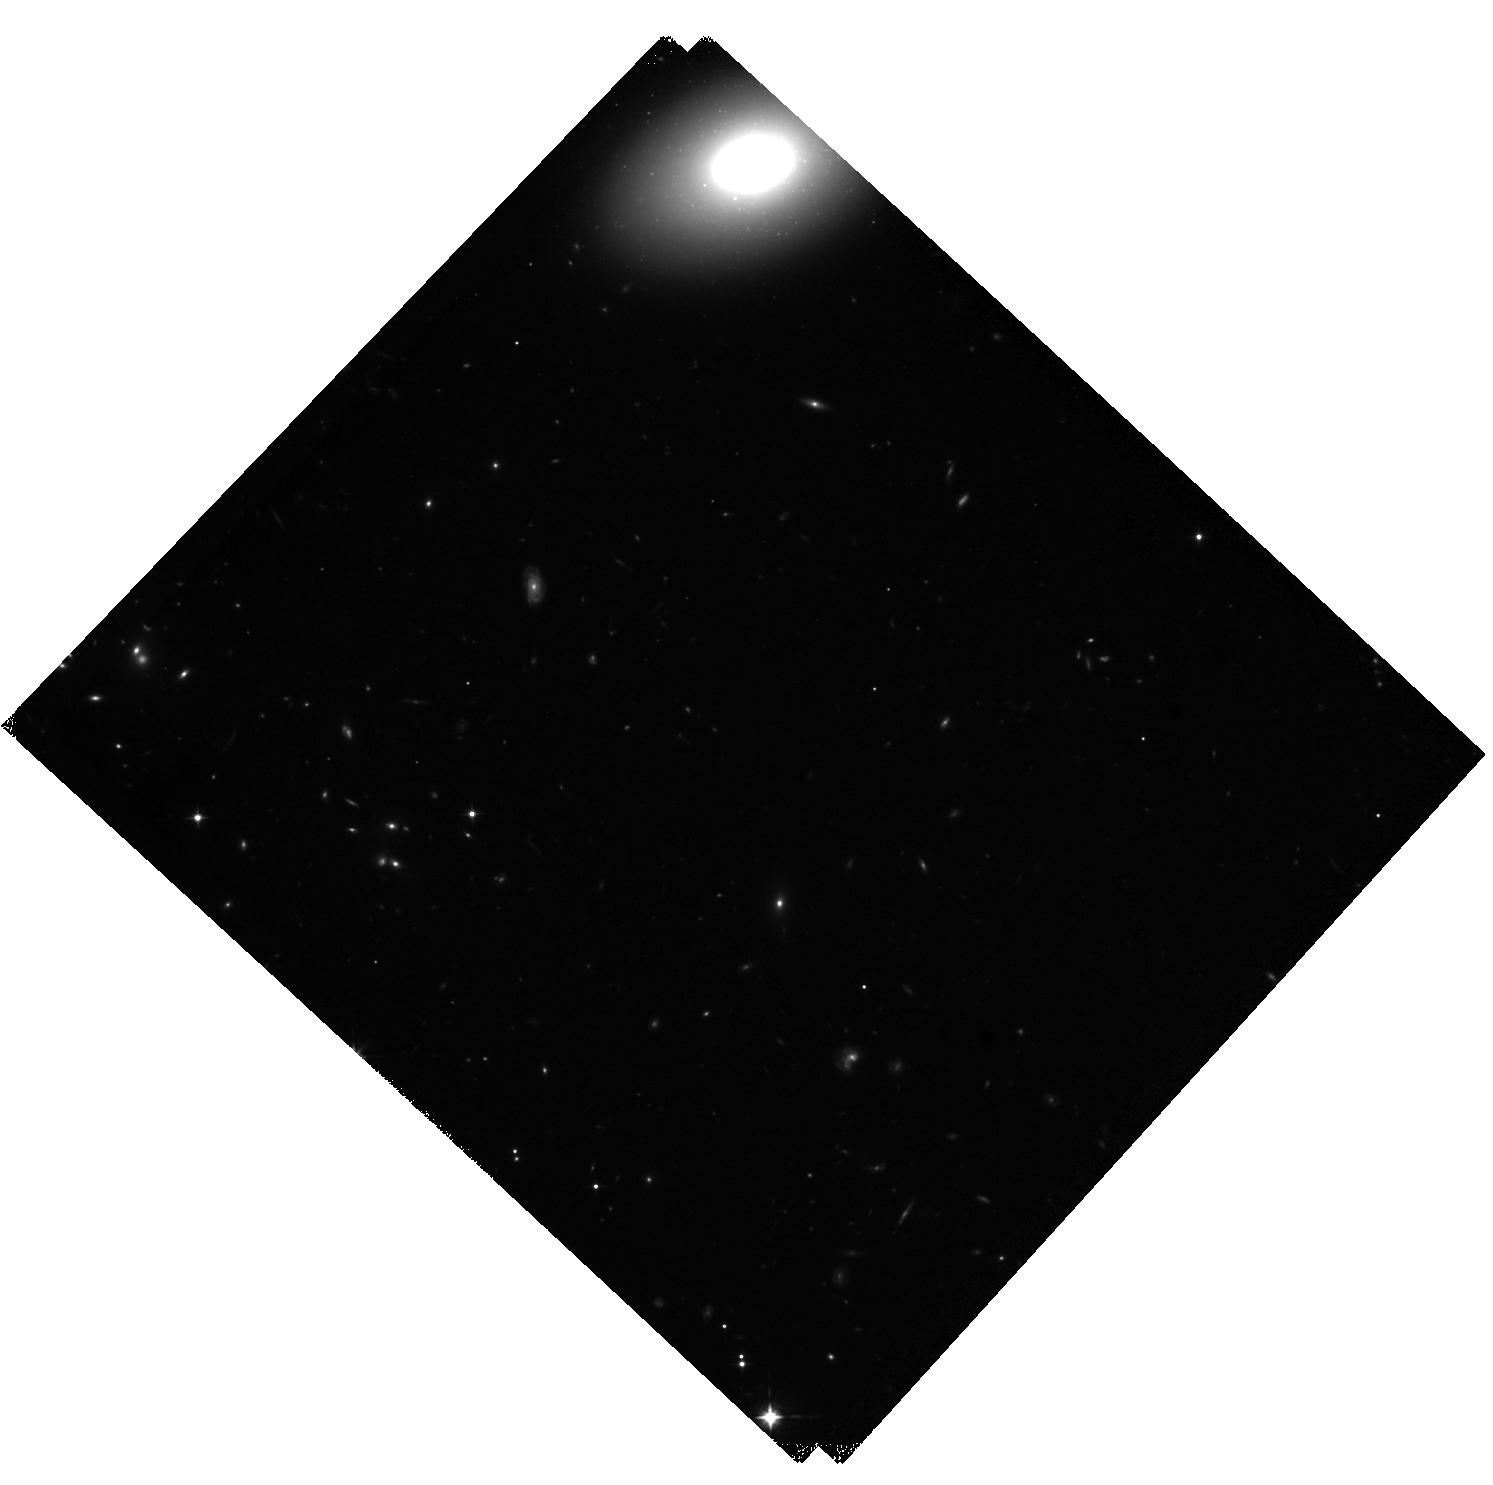
Target: MLAN3
Instrument: WFC3/IR
Filter: F105W
Exposure: 40 min
Observation ID: hst_17627_01_wfc3_ir_f105w_ifc501

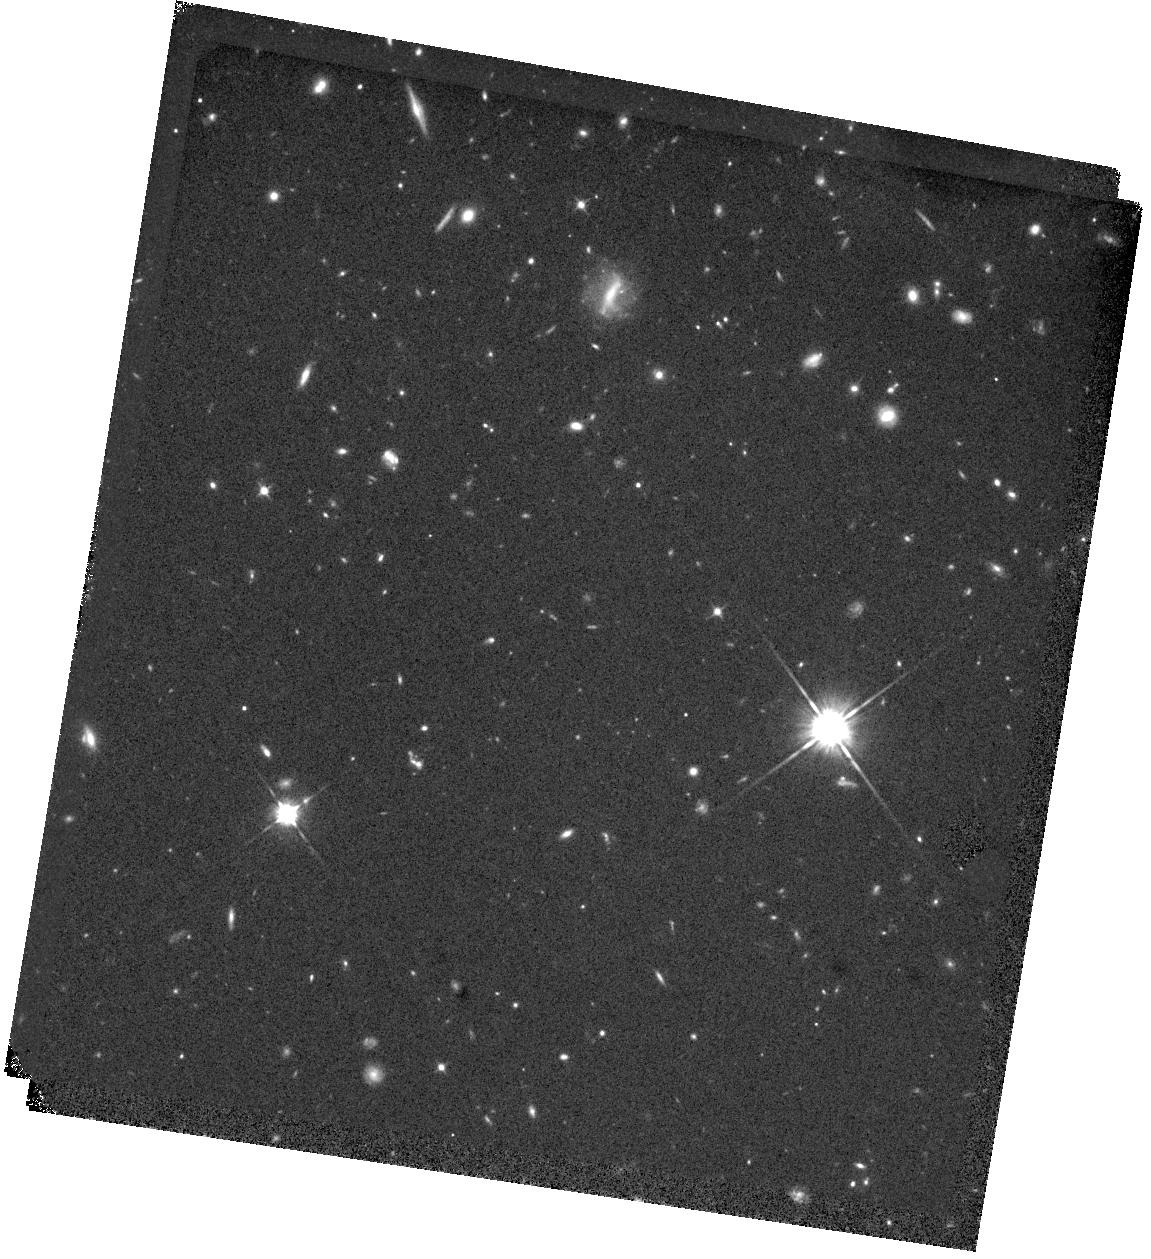
Target: MLAN1
Instrument: WFC3/IR
Filter: F105W
Exposure: 40 min
Observation ID: hst_17627_02_wfc3_ir_f105w_ifc502

Origin and Feedback of a Giant Radio Galaxy in an Extreme Protocluster at z=2.3 (PI: Li, Mingyu)

We propose deep VLA L-band imaging in A- and B-configuration to study the environment of radio galaxy J1348+24 at z=2.3, which has 550kpc radio lobes revealed by LOFAR. J1348+24 has the largest radio lobes identified at z>2 and is embedded in a giant nebula with multiphase CGM-scale emission, including Lya and CO. J1348+24 resides in an extremely massive galaxy overdensity, which contains the densest group of enormous Lya nebulae (ELANe) ever discovered. Nevertheless, power sources of these >100 kpc Lya emissions are missing in deep optical surveys. Our proposed observations aim to: (1) resolve the origin of the highest redshift giant radio lobes and study jet-induced feedback onto the host galaxy, combining the radio imaging with HST, ALMA, and optical IFU data; (2) measure obscured star-formation or AGN activity in the ELANe using the radio/FIR correlation, unraveling their mysterious powering. The wide VLA field-of-view allows us to image all seven ELANe in the protocluster in a single pointing. Additionally, complementary HST imaging is proposed to resolve the galaxy sub-components and map jet-induced star-formation. The proposed observations will provide new insights into feedback mechanisms in massive galaxy formation and the origin of the ELANe on scales even beyond the circumgalactic medium.